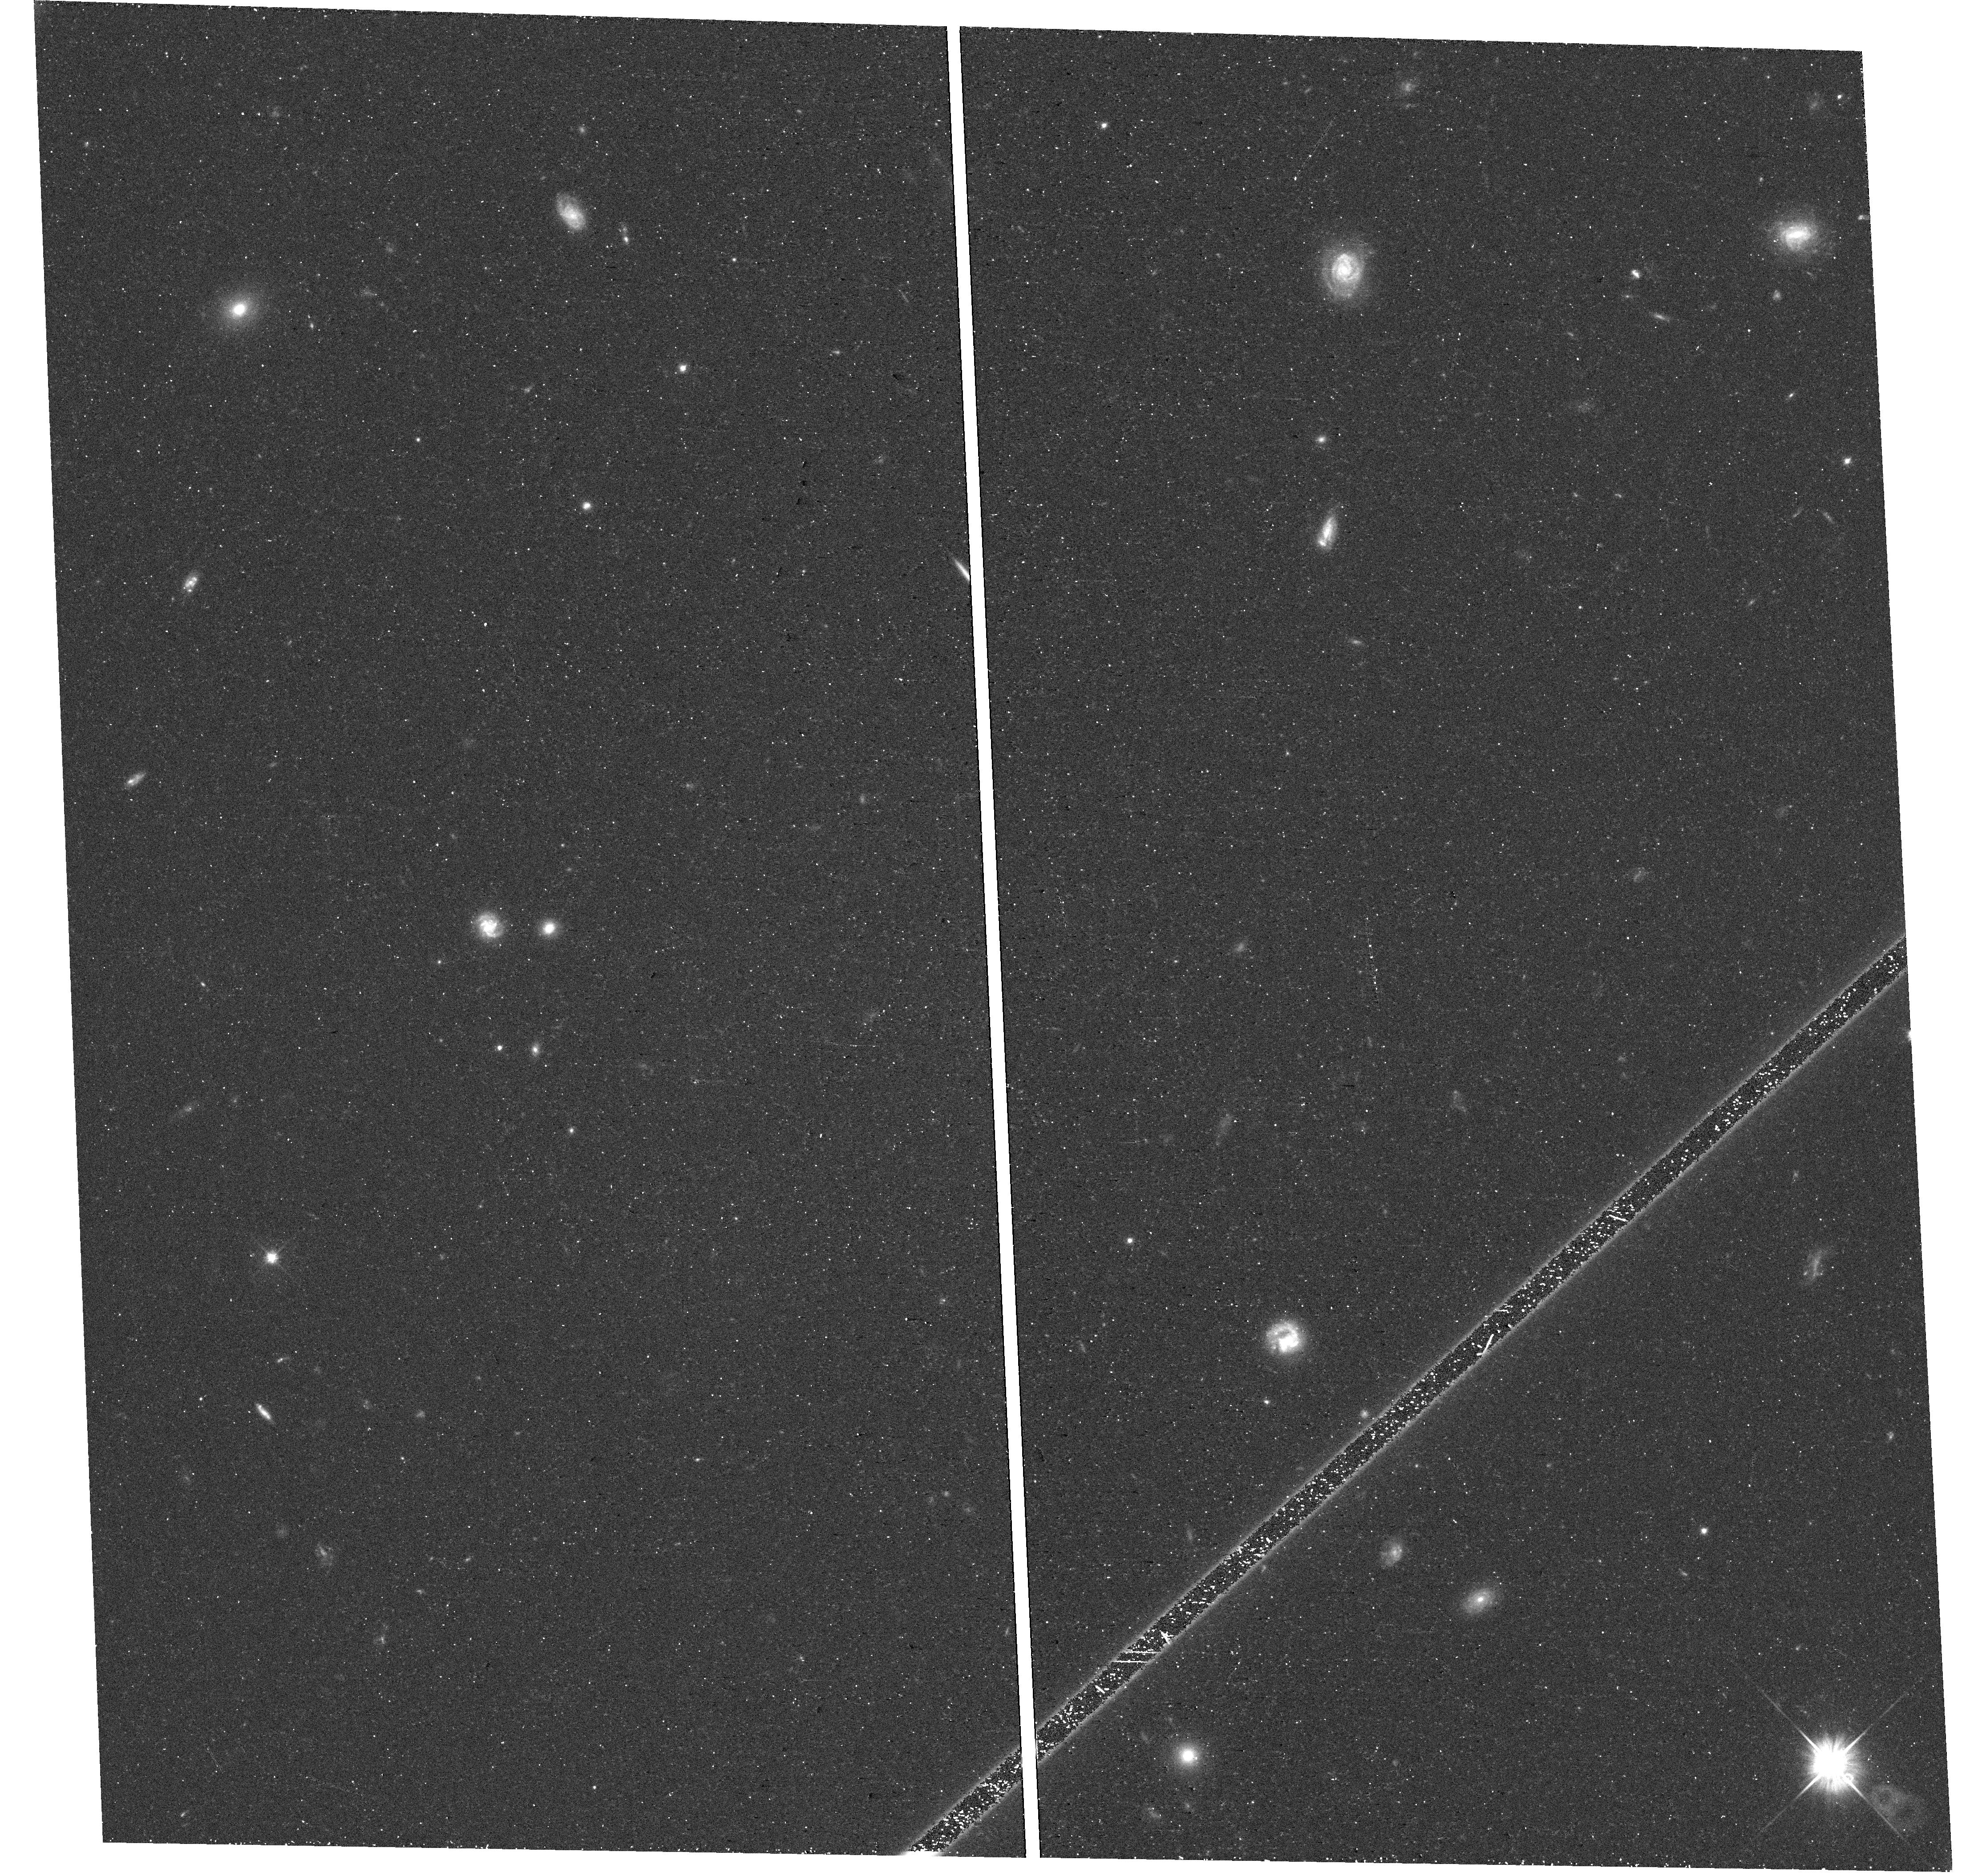
Target: field at RA 8.556°, Dec -27.850°. Instrument: WFC3/UVIS. Filter: F606W. Exposure: 18 min. Observation ID: hst_17164_03_wfc3_uvis_f606w_ieyv03

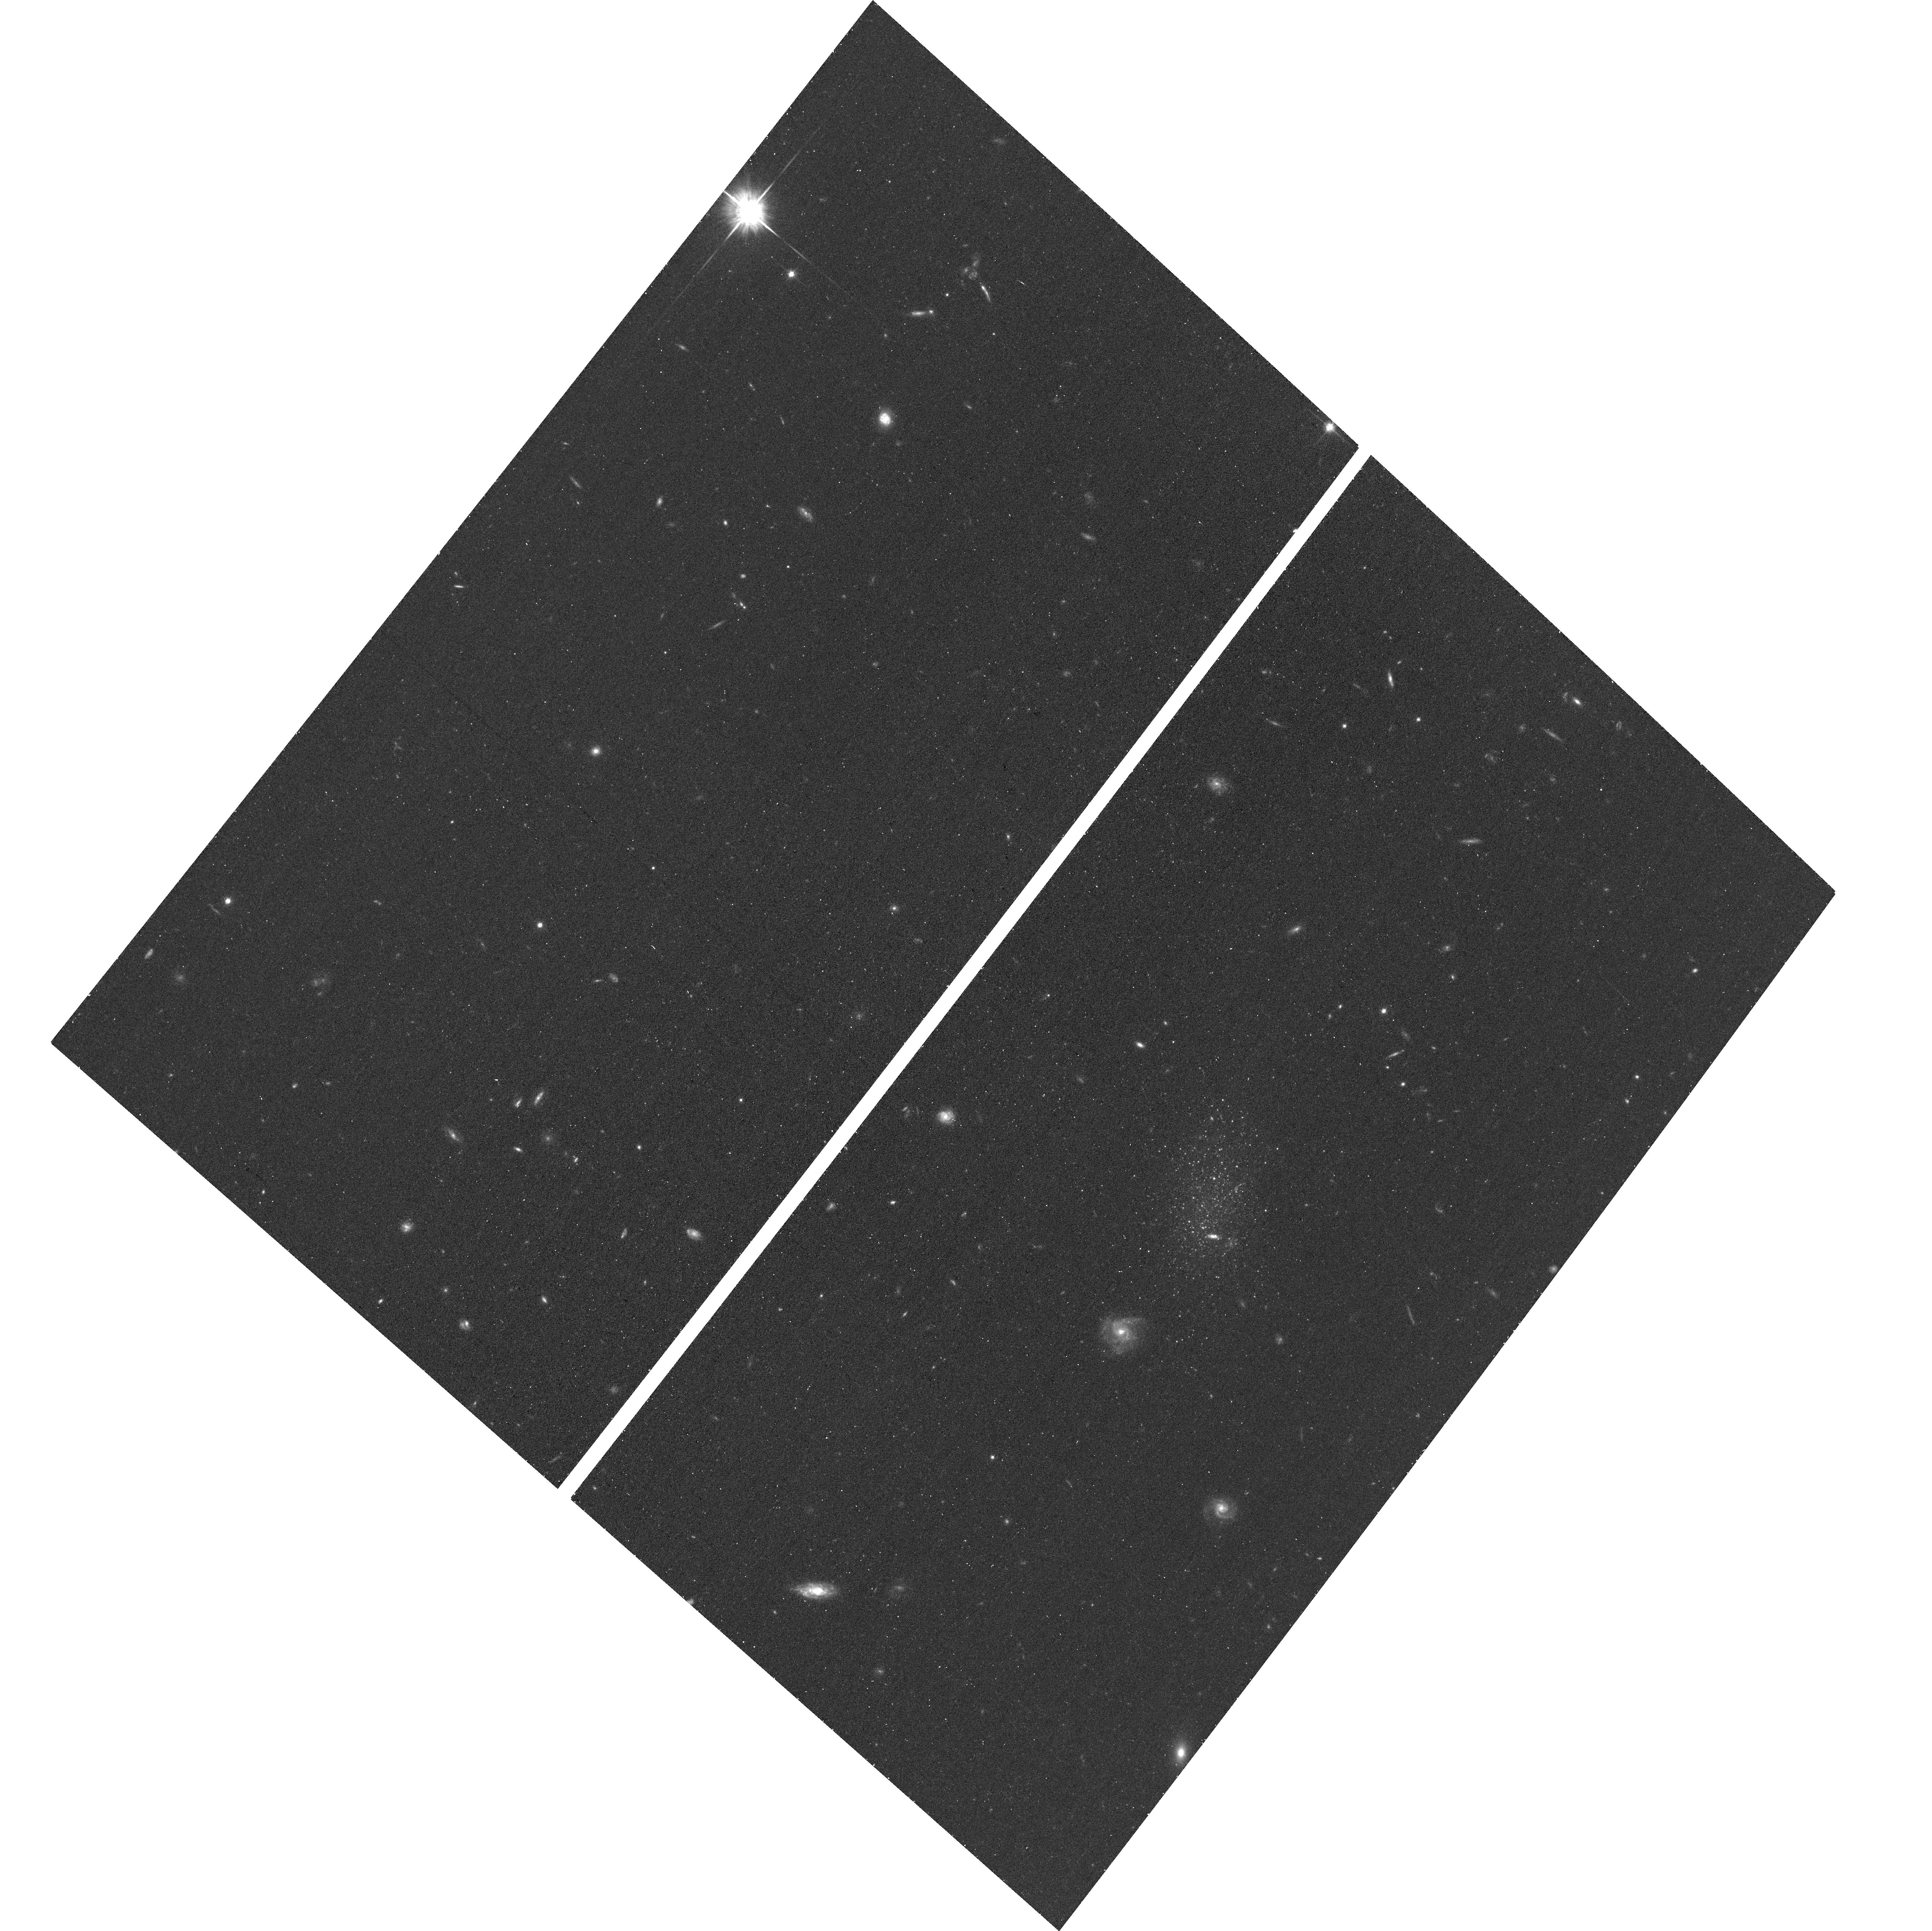
Target: DOIII. Instrument: ACS/WFC. Filter: F814W. Exposure: 17 min. Observation ID: hst_17164_01_acs_wfc_f814w_jeyv01

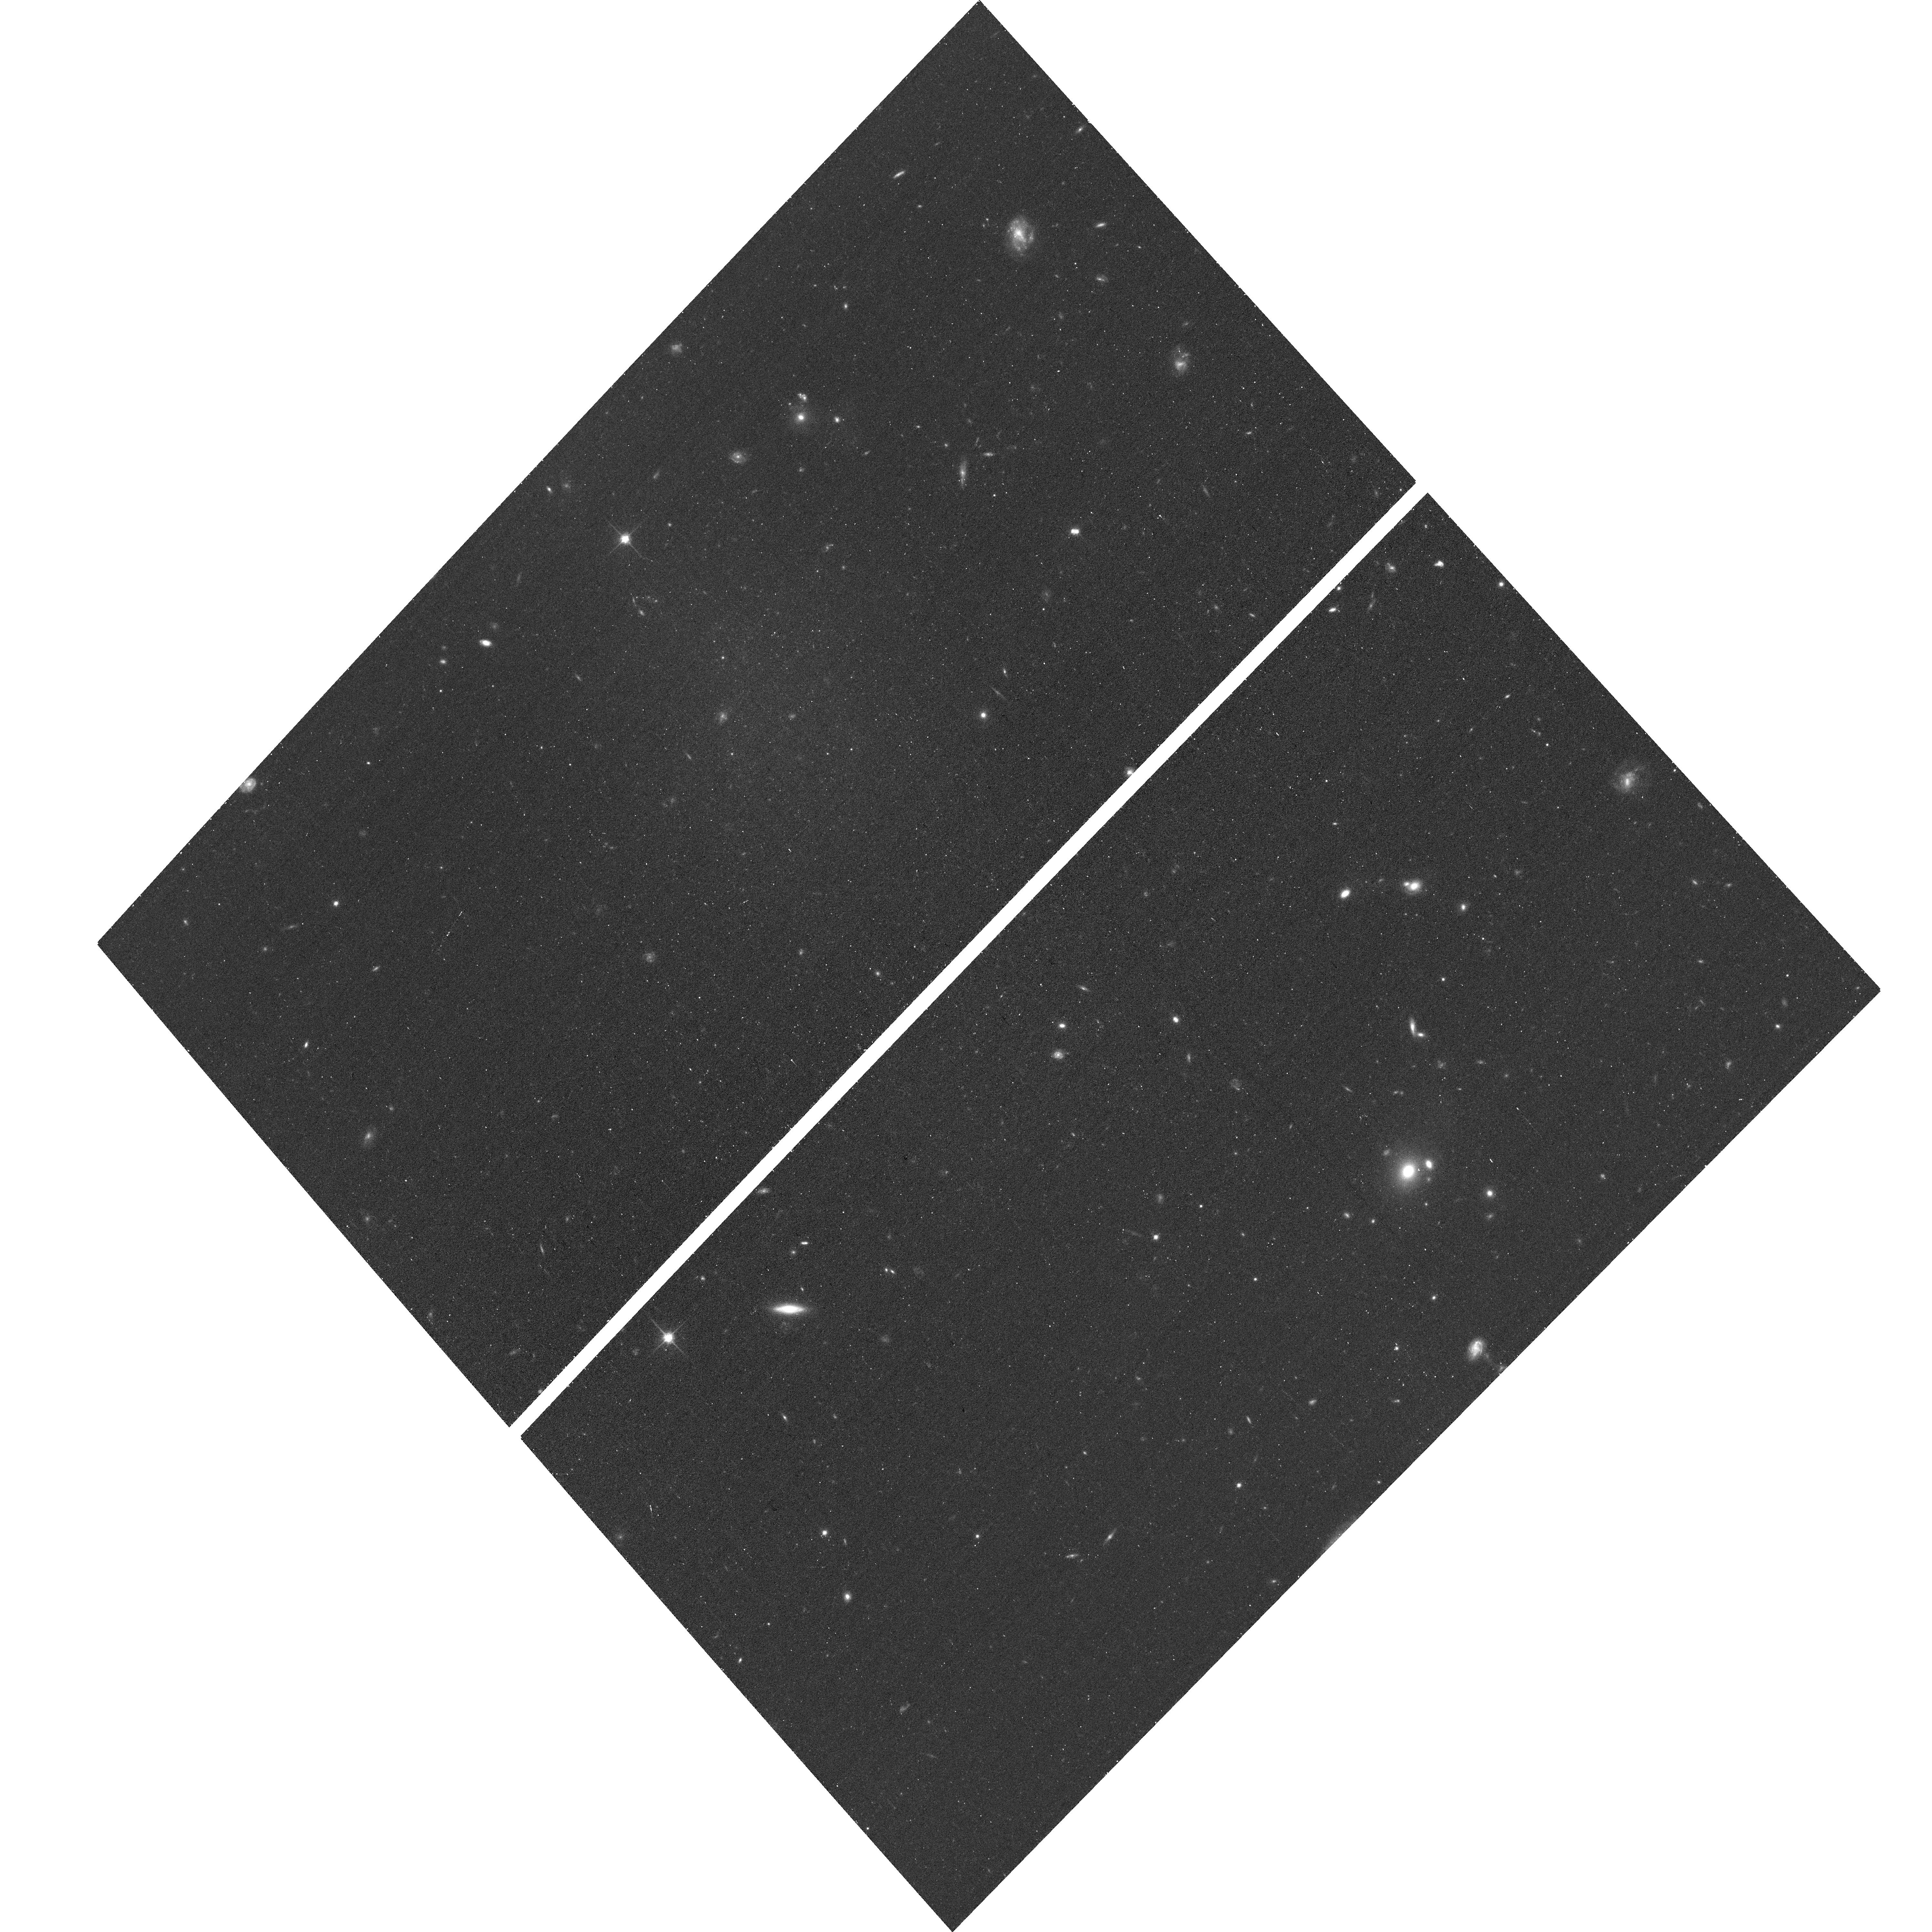
Target: SCULPTORSR. Instrument: ACS/WFC. Filter: F814W. Exposure: 17 min. Observation ID: hst_17164_03_acs_wfc_f814w_jeyv03

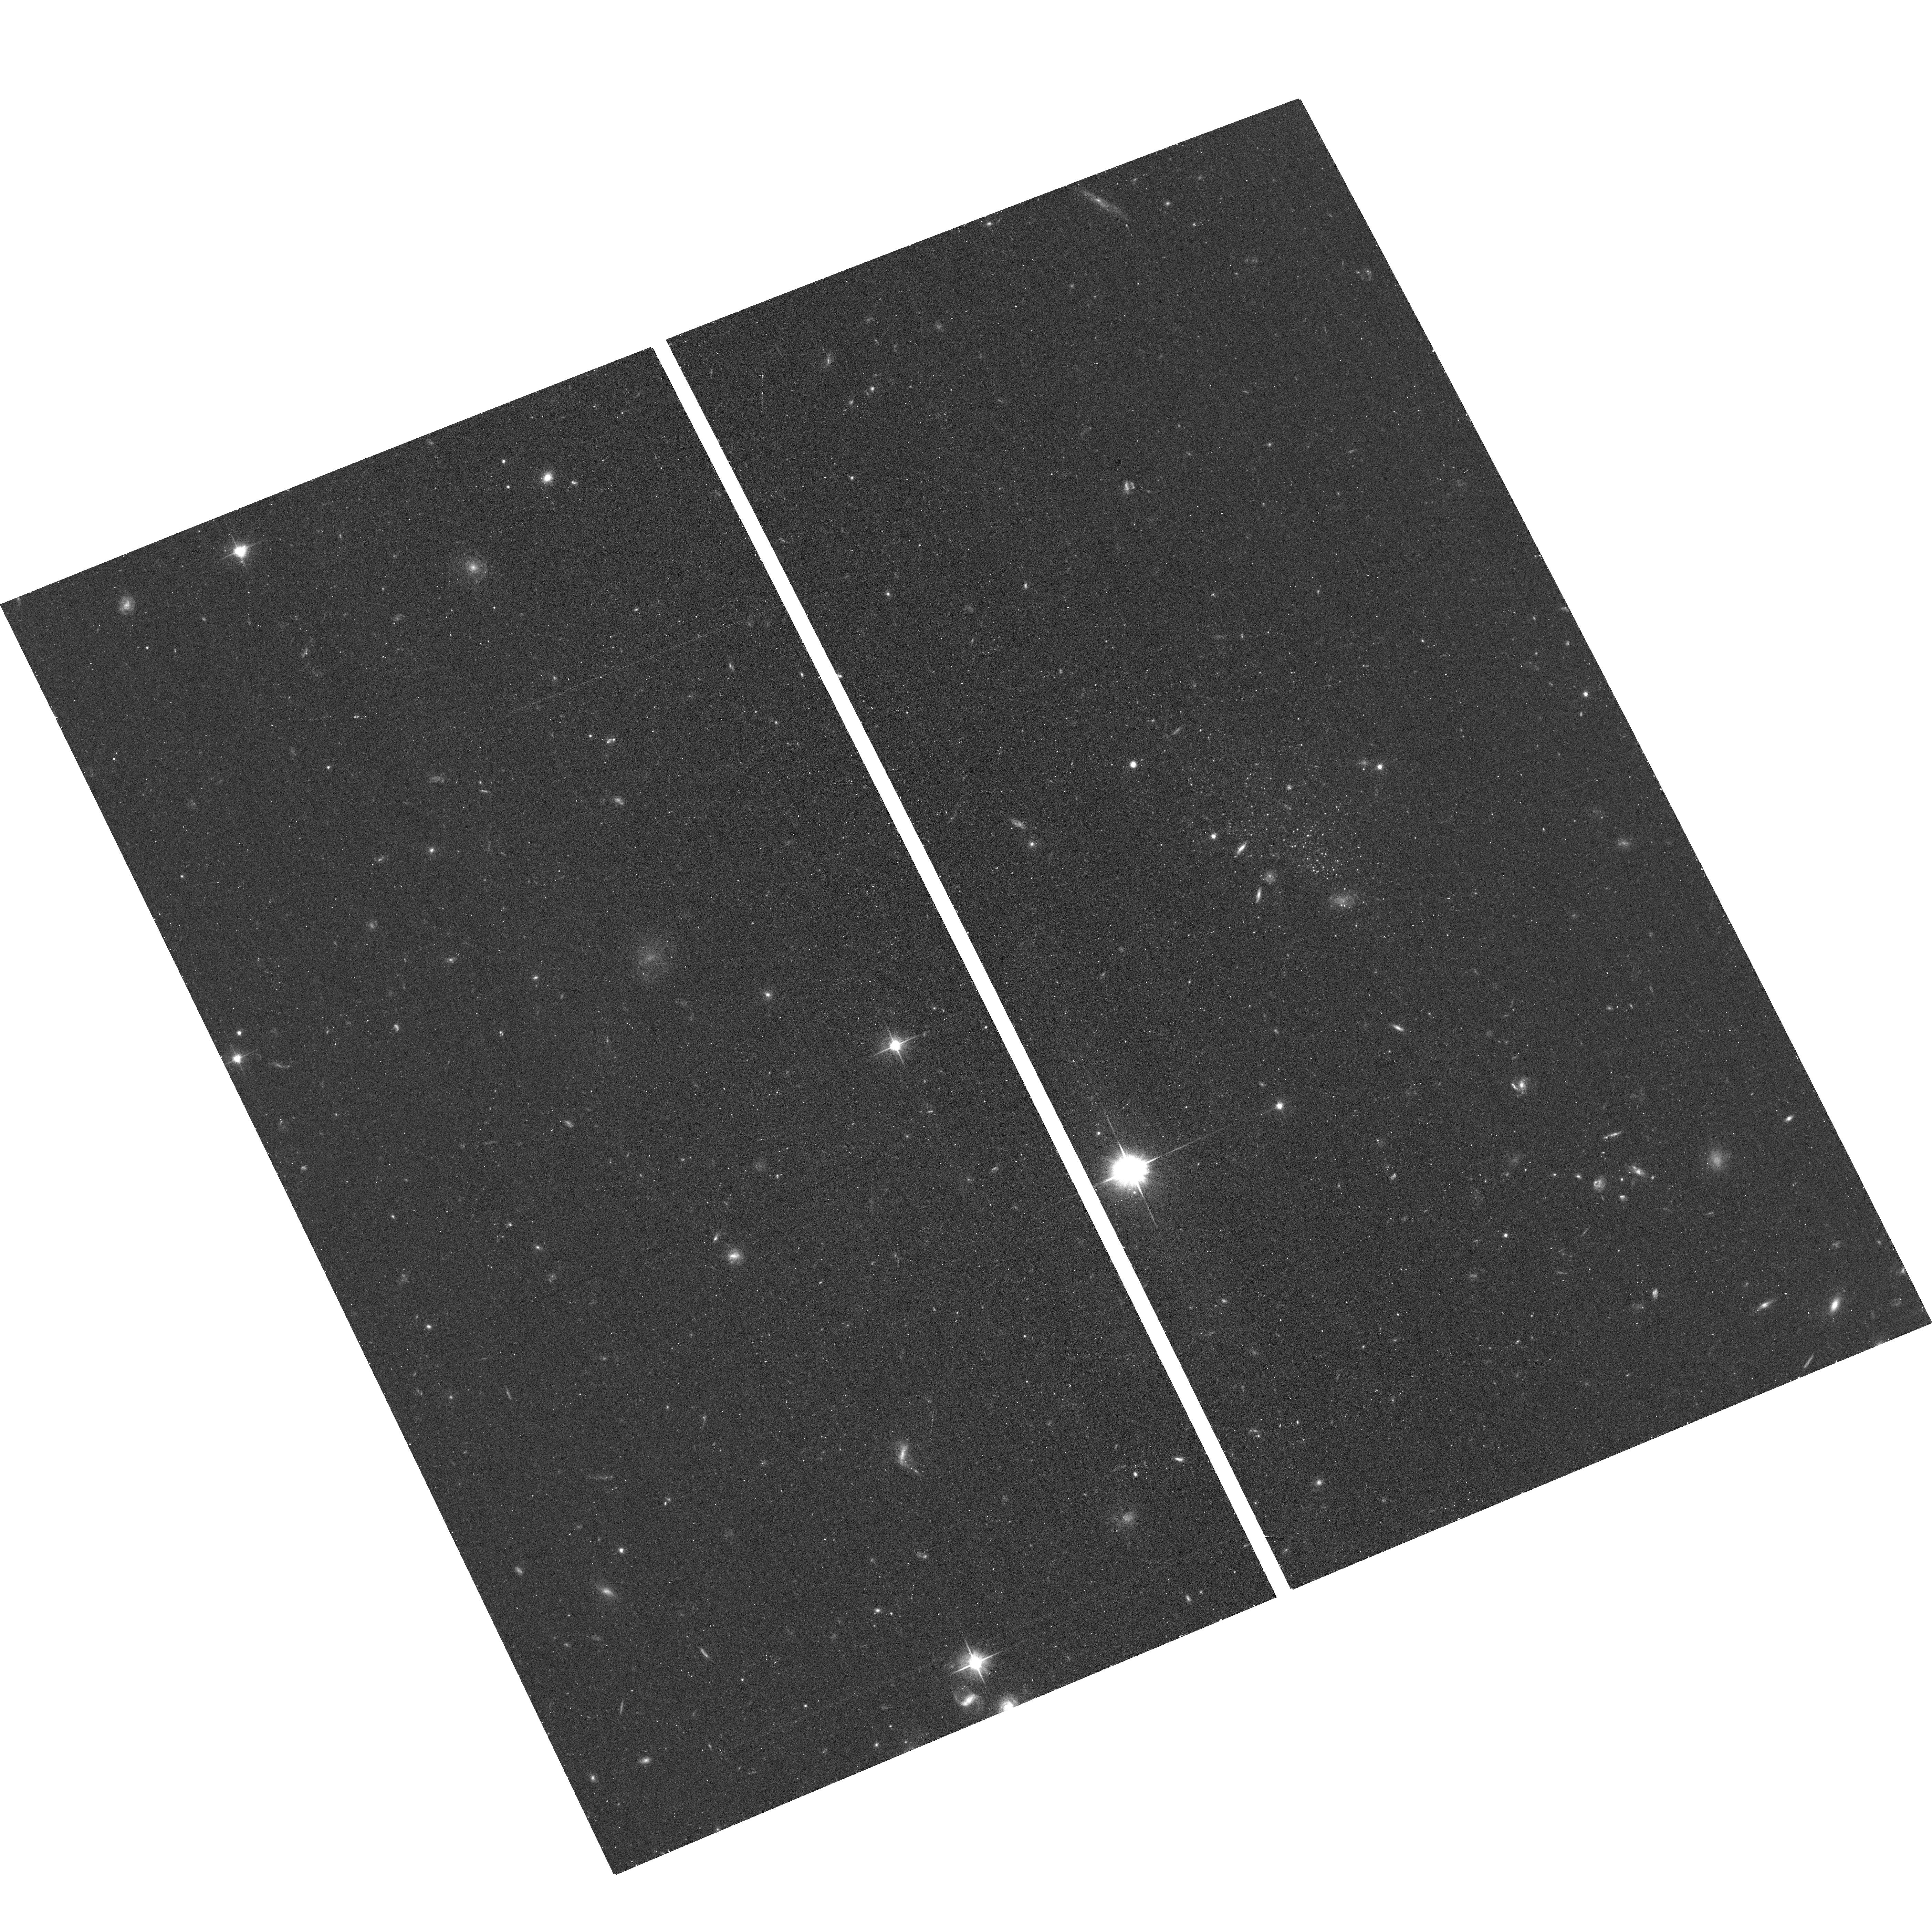
Target: DW0036M2828. Instrument: ACS/WFC. Filter: F606W. Exposure: 17 min. Observation ID: hst_17164_04_acs_wfc_f606w_jeyv04

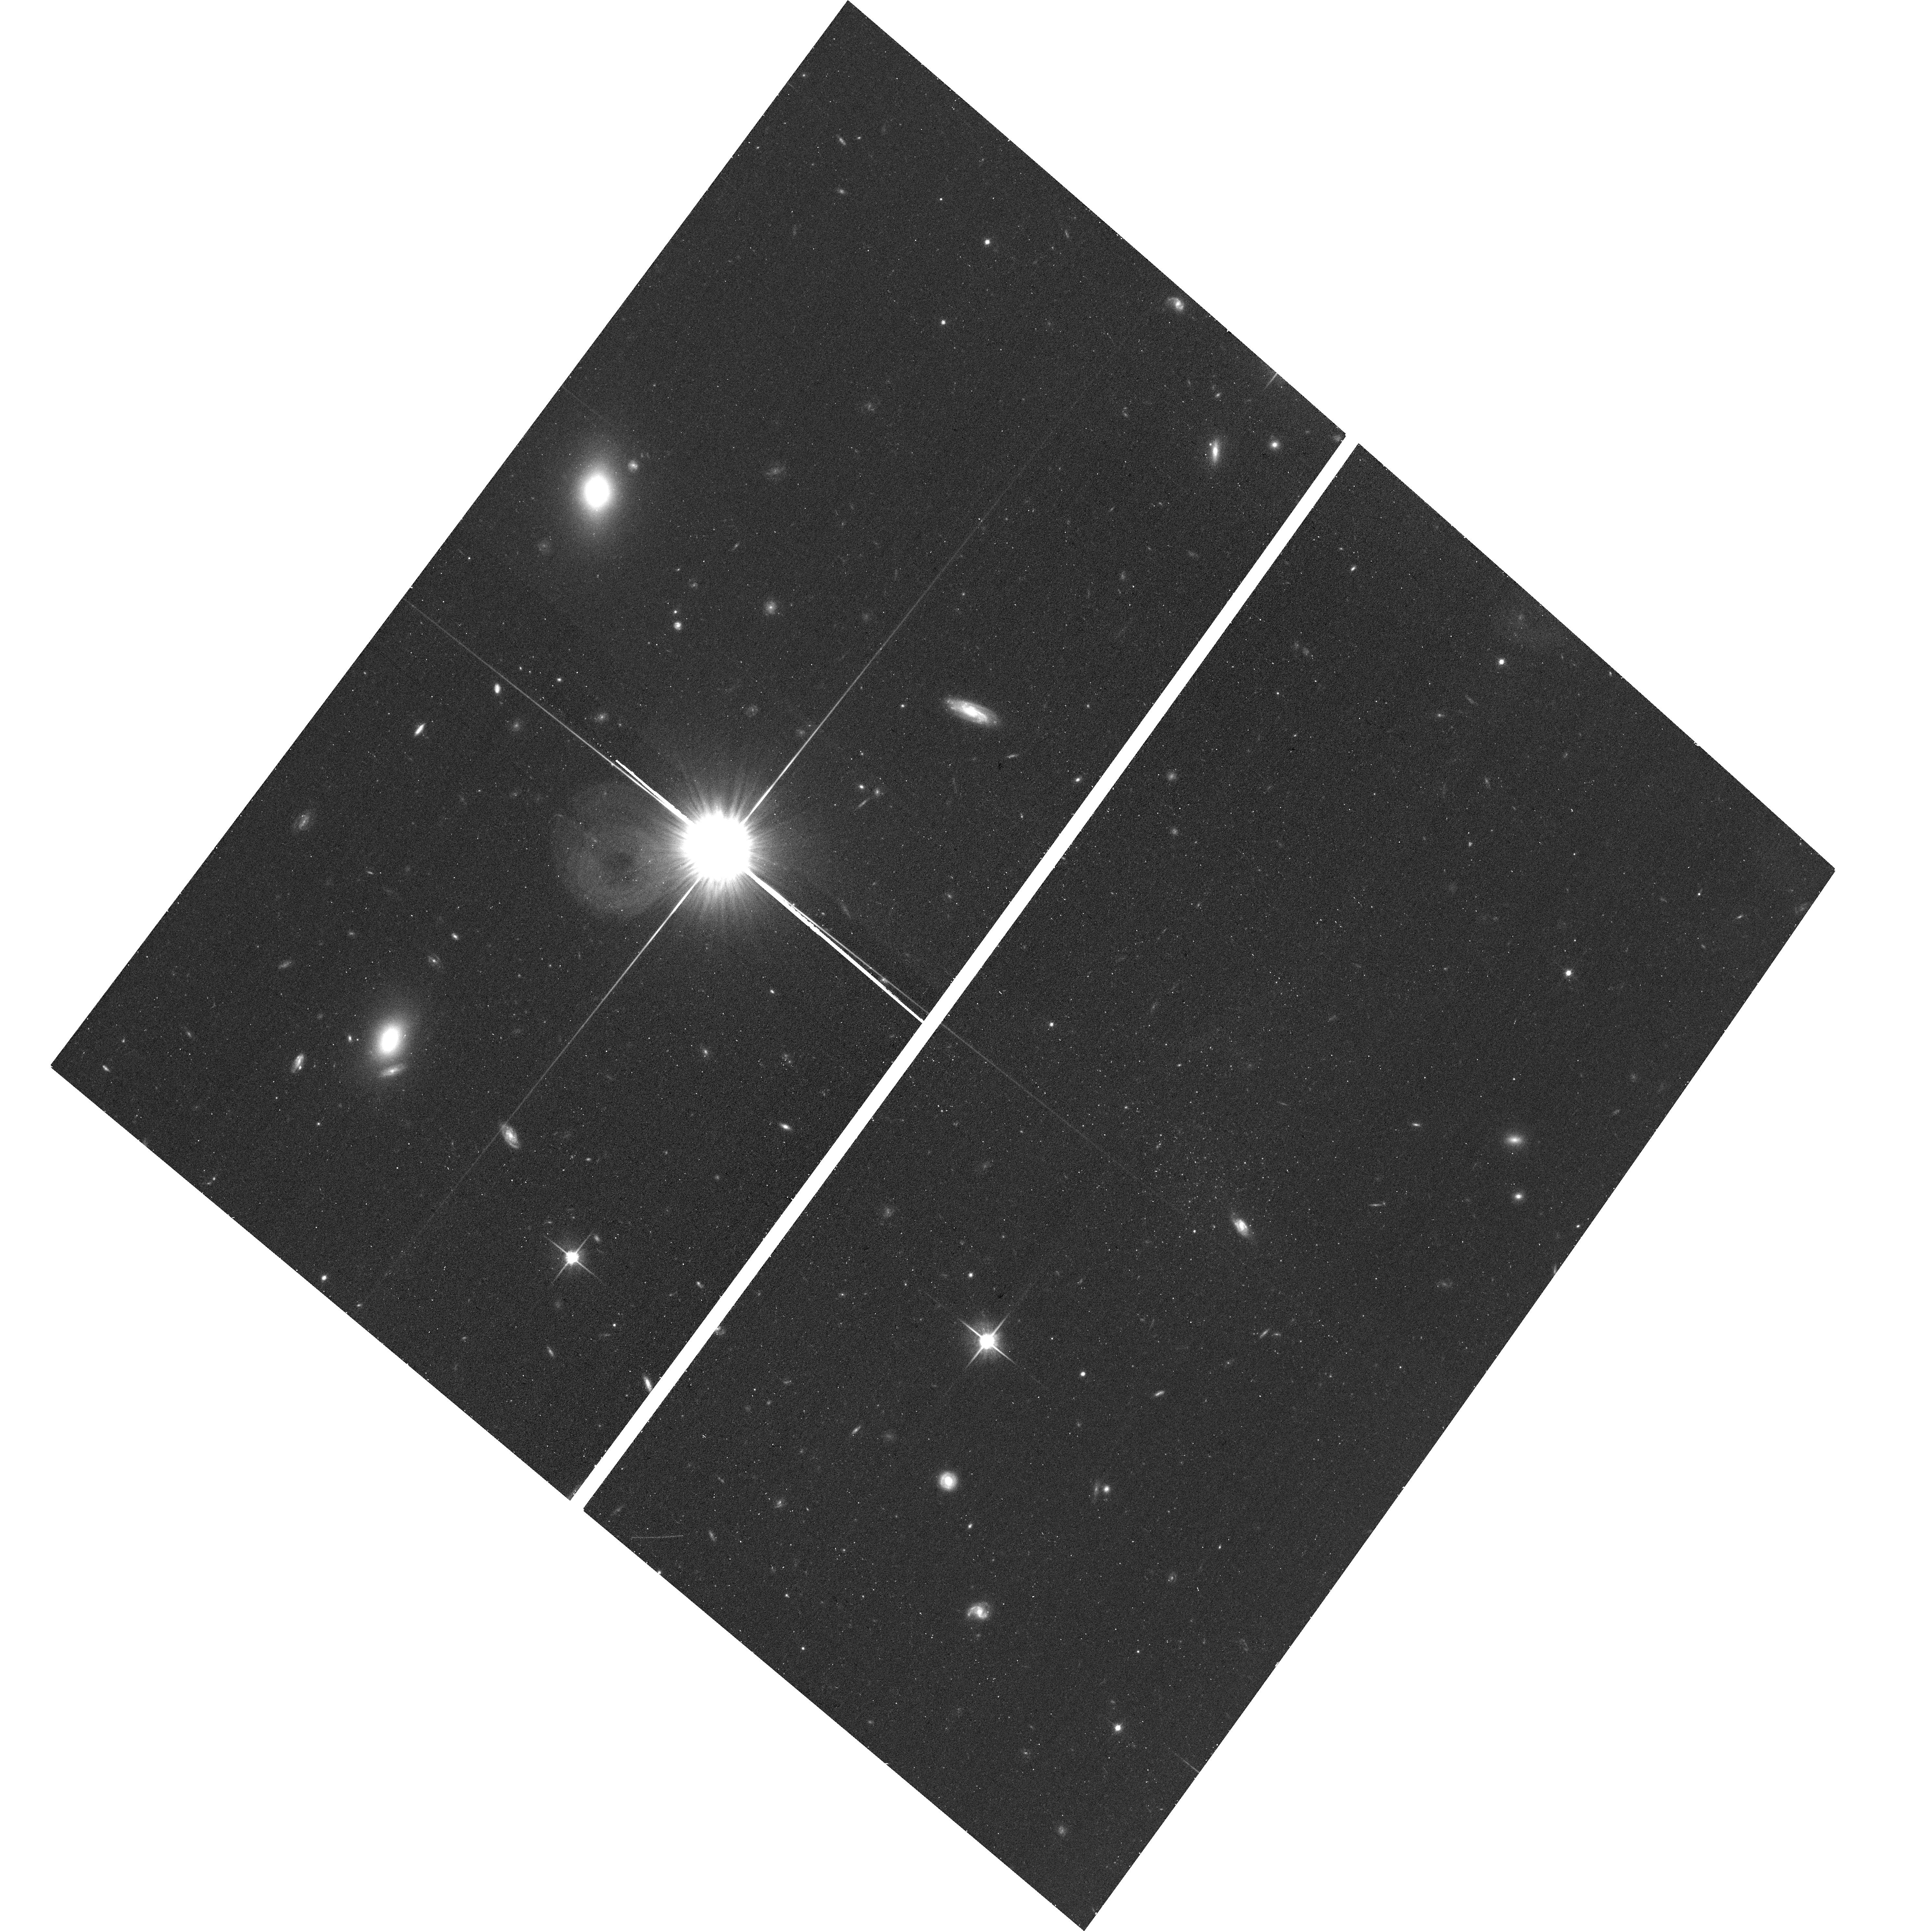
Target: DOIV. Instrument: ACS/WFC. Filter: F814W. Exposure: 17 min. Observation ID: hst_17164_02_acs_wfc_f814w_jeyv02

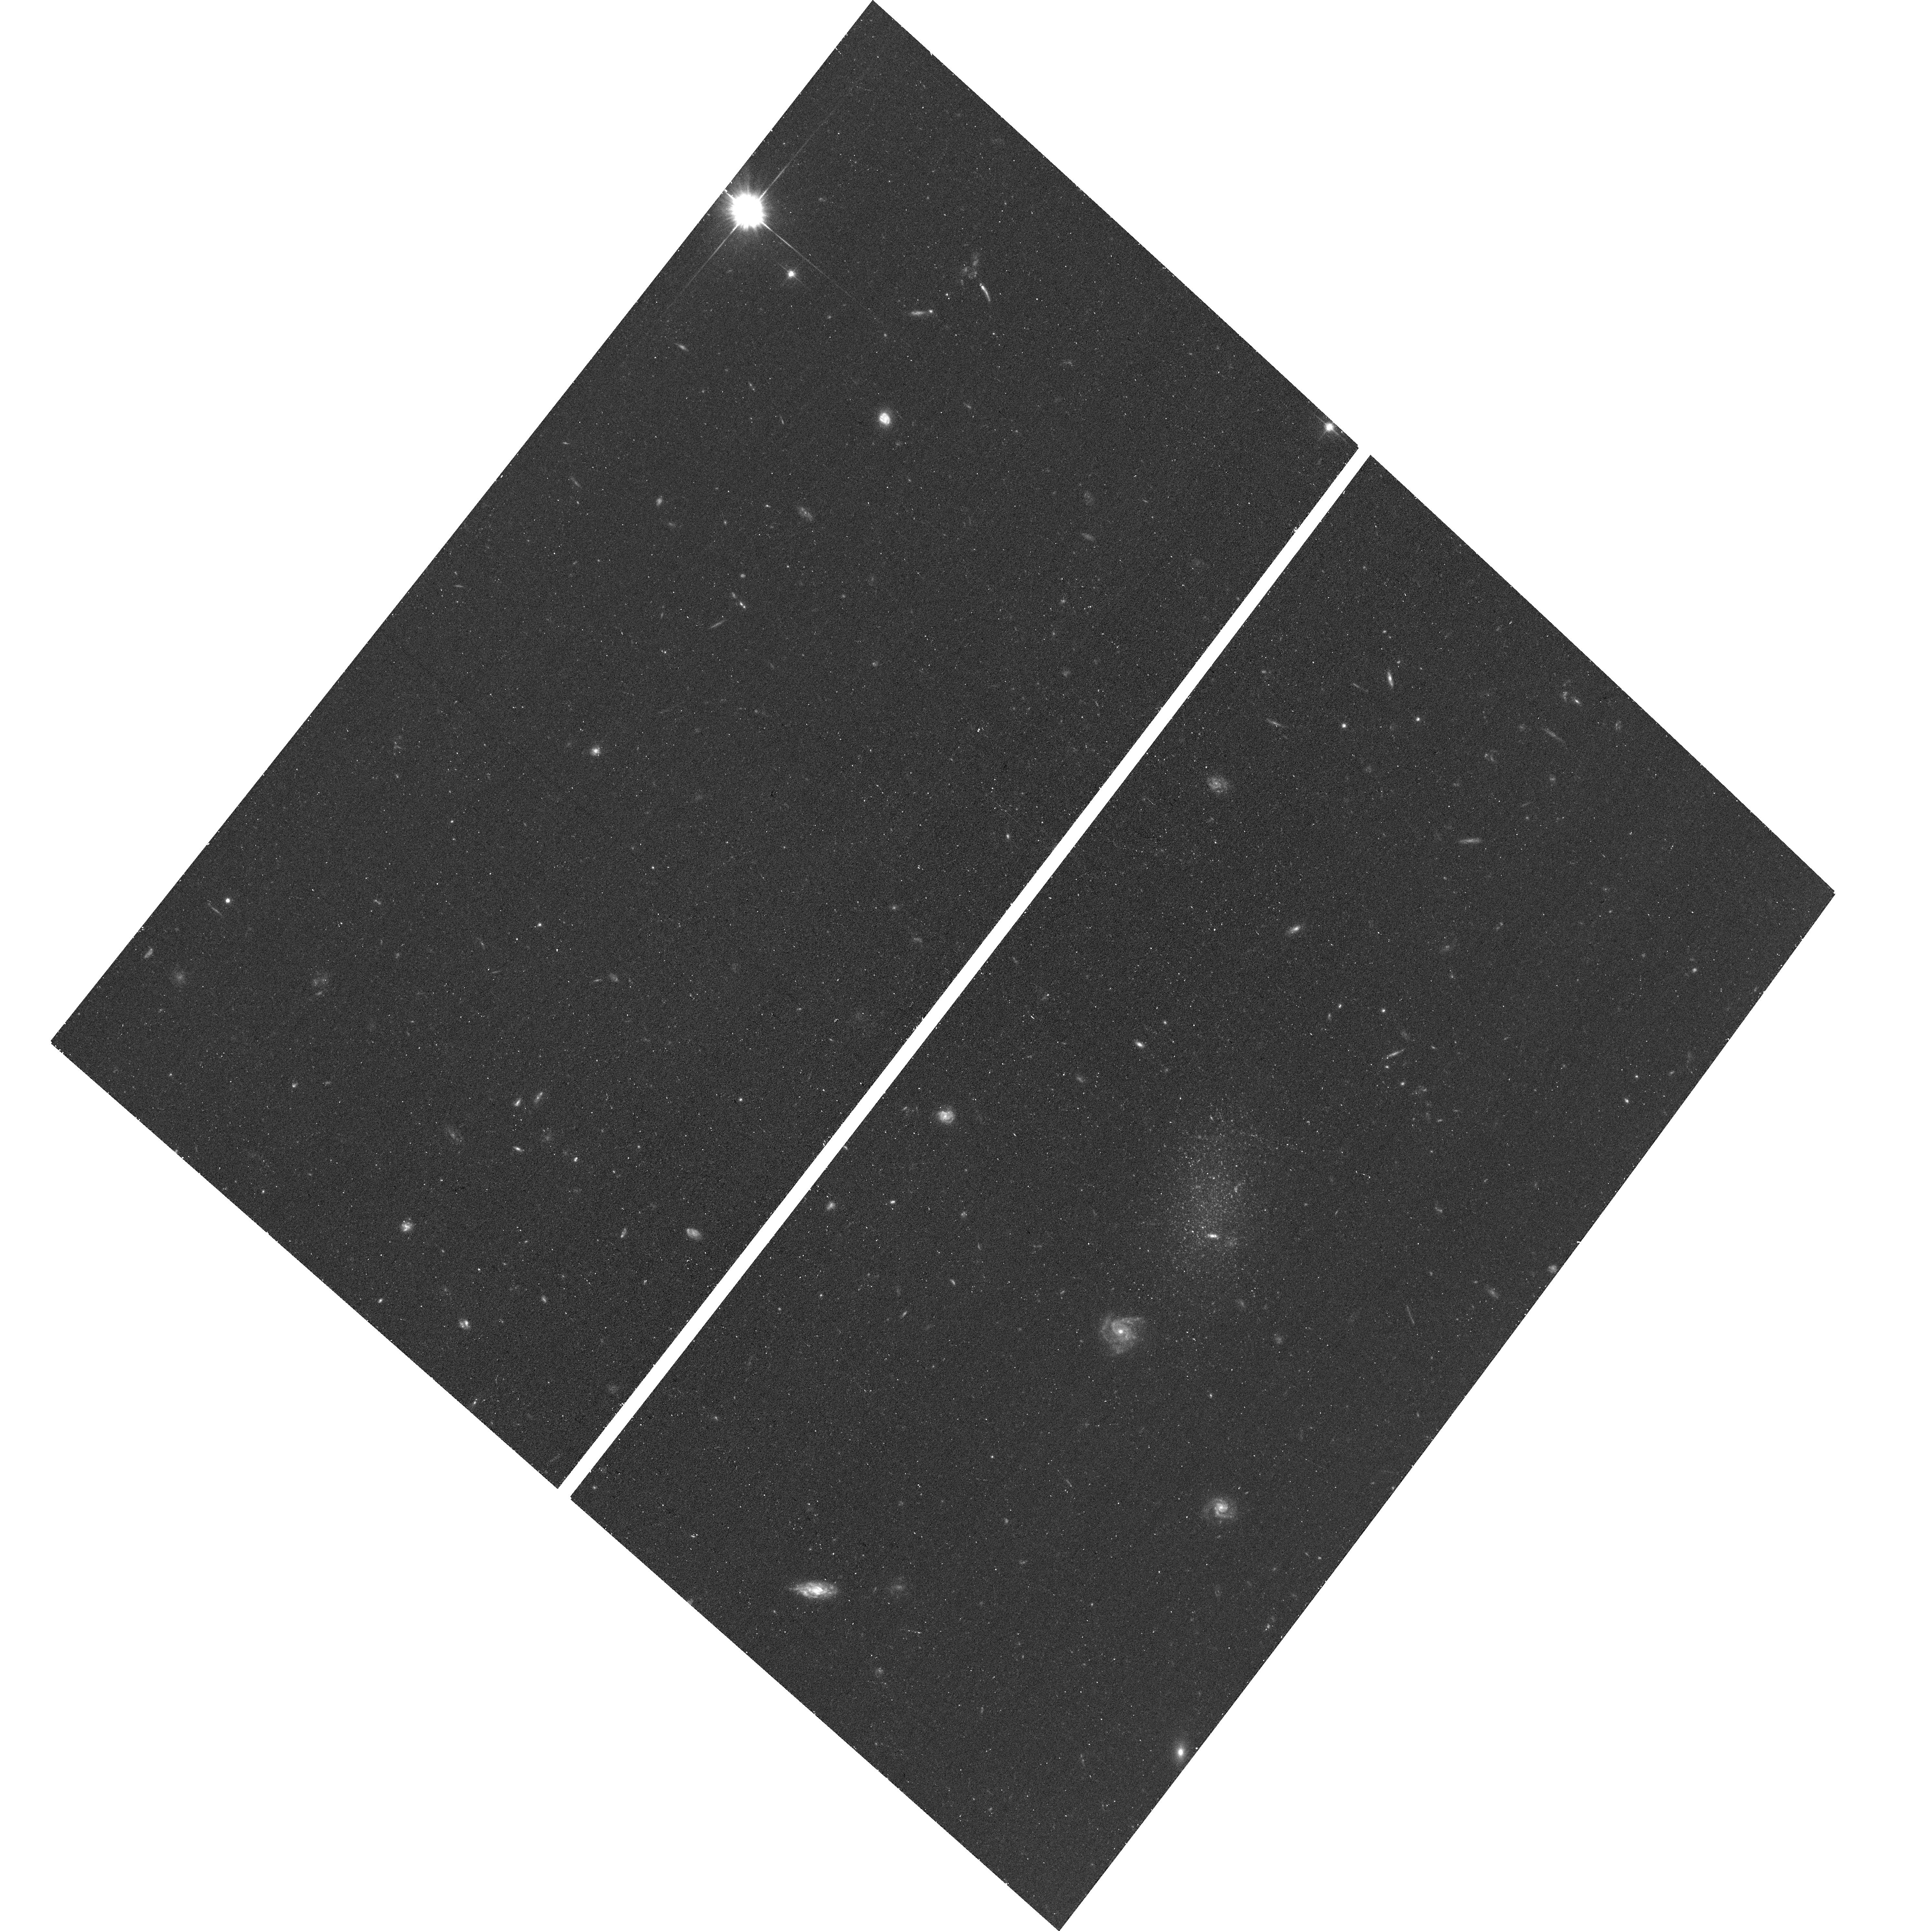
Target: DOIII. Instrument: ACS/WFC. Filter: F606W. Exposure: 17 min. Observation ID: hst_17164_01_acs_wfc_f606w_jeyv01

Exploring The Plane of Satellites Around NGC253: A Case Study for Isolated Environments (PI: Mutlu-Pakdil, Burcin)

The distribution of dwarf satellite galaxies is a strong test for models of galaxy formation and evolution, independent of the exact details of baryonic physics. The three observed planes of satellites known today (around the Milky Way, M31, and Centaurus A) constitute a main problem for the standard cosmological models, where satellite systems are expected to have a nearly isotropic distribution. As these three systems reside in rich galaxy groups, their specific local environment could be responsible for the observed satellite planes. Exploration of satellite planes in other galaxies, in different environments, is thus a critical first step in solving the 'plane of satellites' problem. A spatially flattened dwarf satellite system has recently been proposed around NGC253 (D=3.5 Mpc), a Milky Way-mass spiral galaxy in an isolated environment. However, four faint dwarf candidates still lack distance measurements, and prevent us to draw a final conclusion on the true nature of this alleged plane of satellites (based on ten confirmed dwarf satellites). We request four orbits of HST/ACS in F606W and F814W to image these four NGC253 dwarf candidates in order to confirm their nature, precisely measure their distances, and study the 3D structure of the NGC253 dwarf satellite system as a whole. The results from this modest request will constrain the proposed plane of satellite galaxies in NGC253, an essential test for cosmological models in isolated environments.